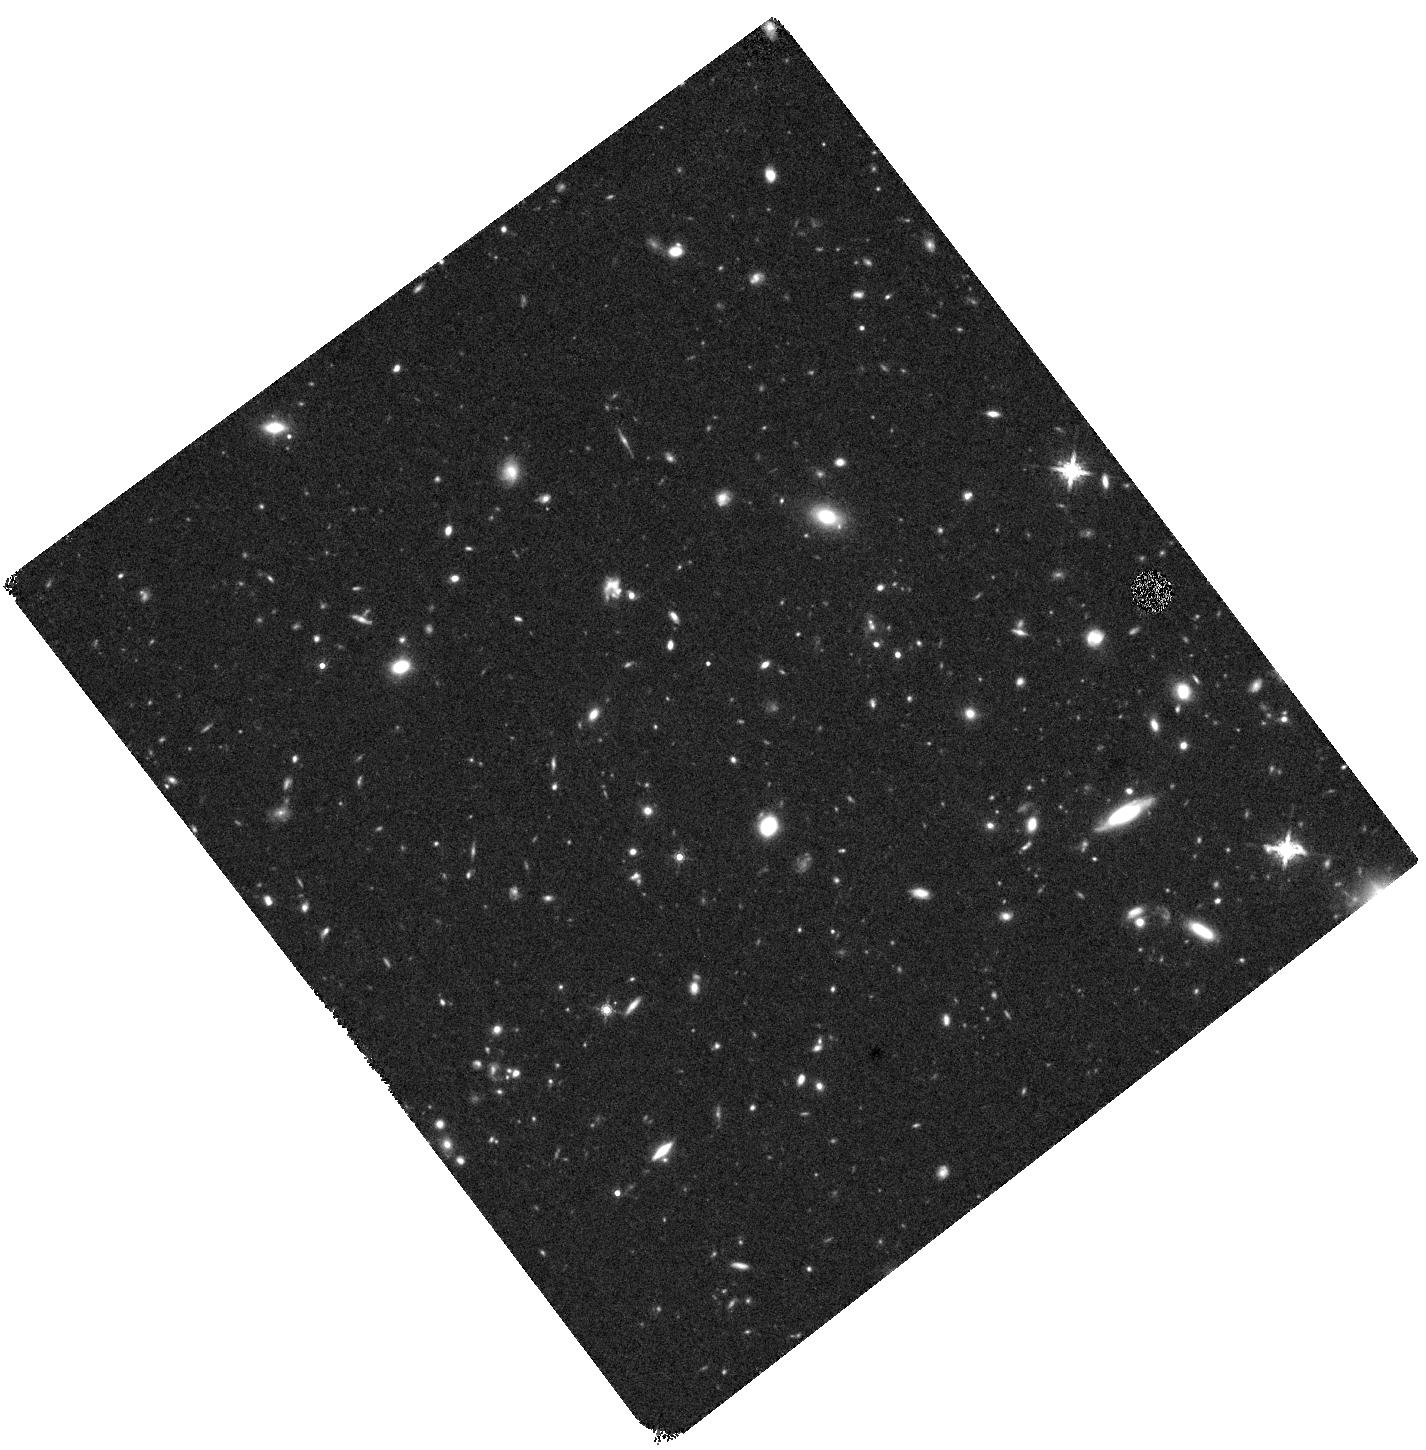
Target: 250108A
Instrument: WFC3/IR
Filter: F160W
Exposure: 37 min
Observation ID: hst_17847_02_wfc3_ir_f160w_ifkf02

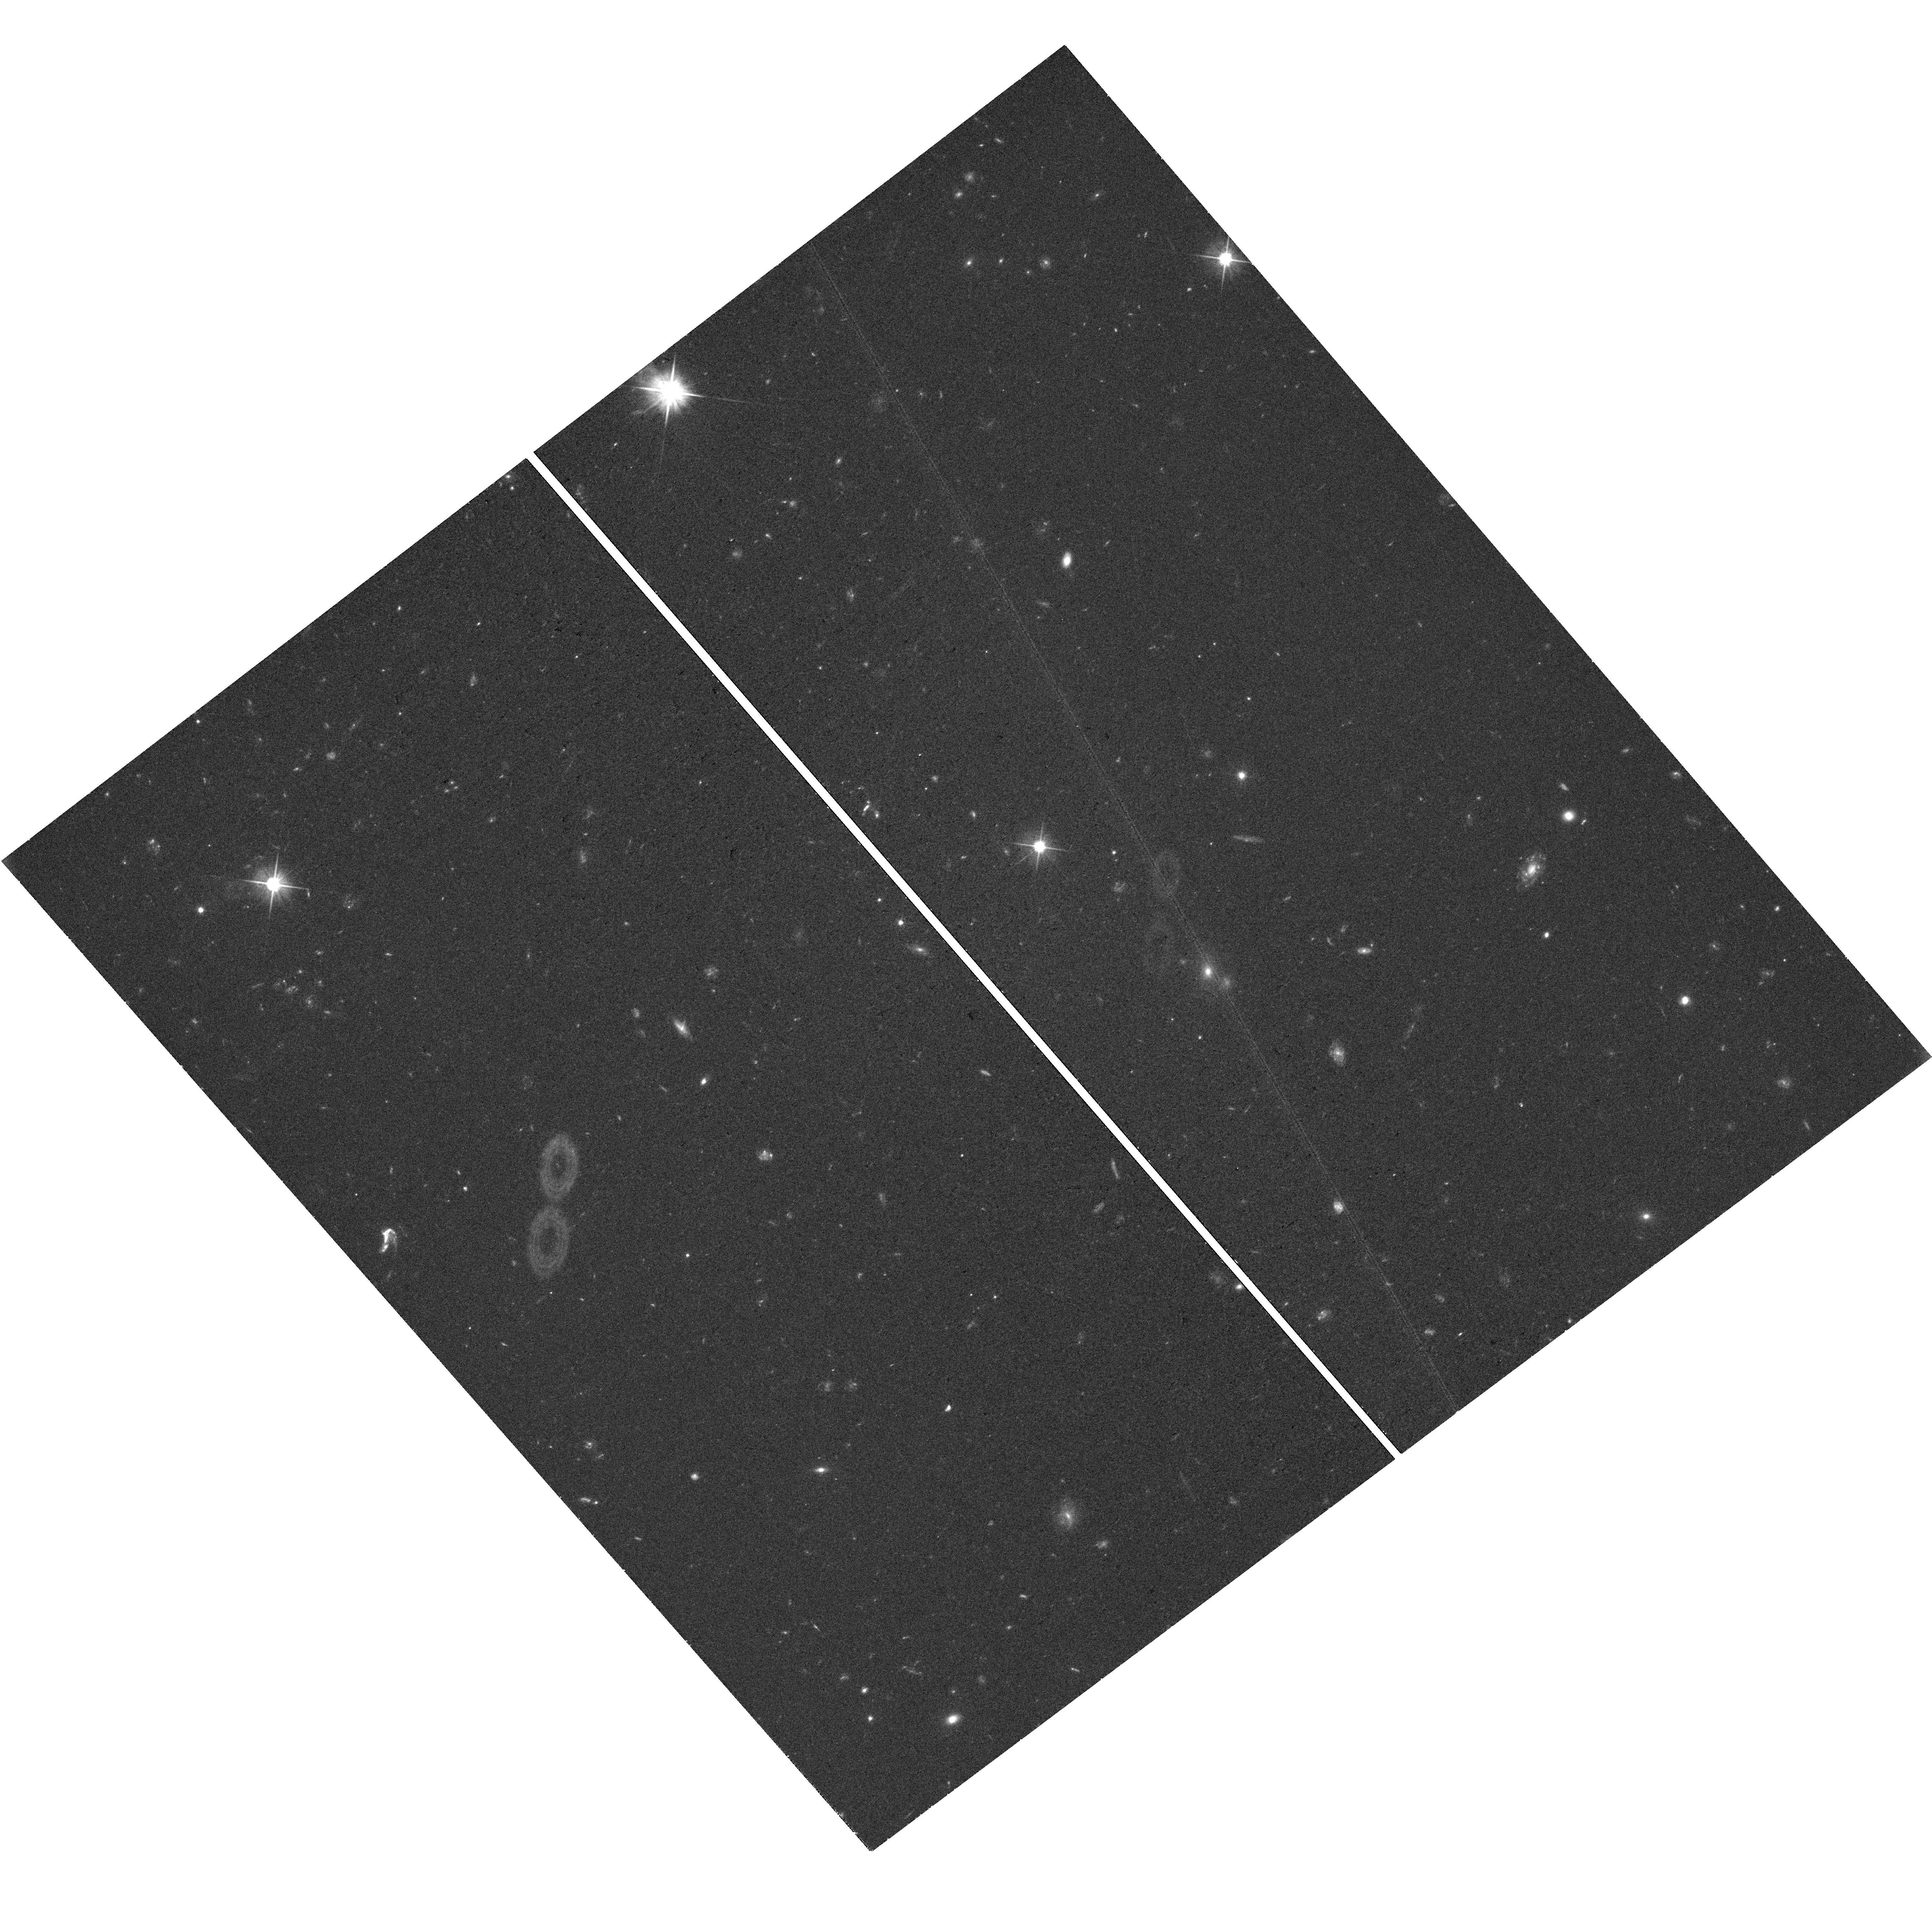
Target: 250108A
Instrument: WFC3/UVIS
Filter: F606W
Exposure: 36 min
Observation ID: hst_17847_01_wfc3_uvis_f606w_ifkf01

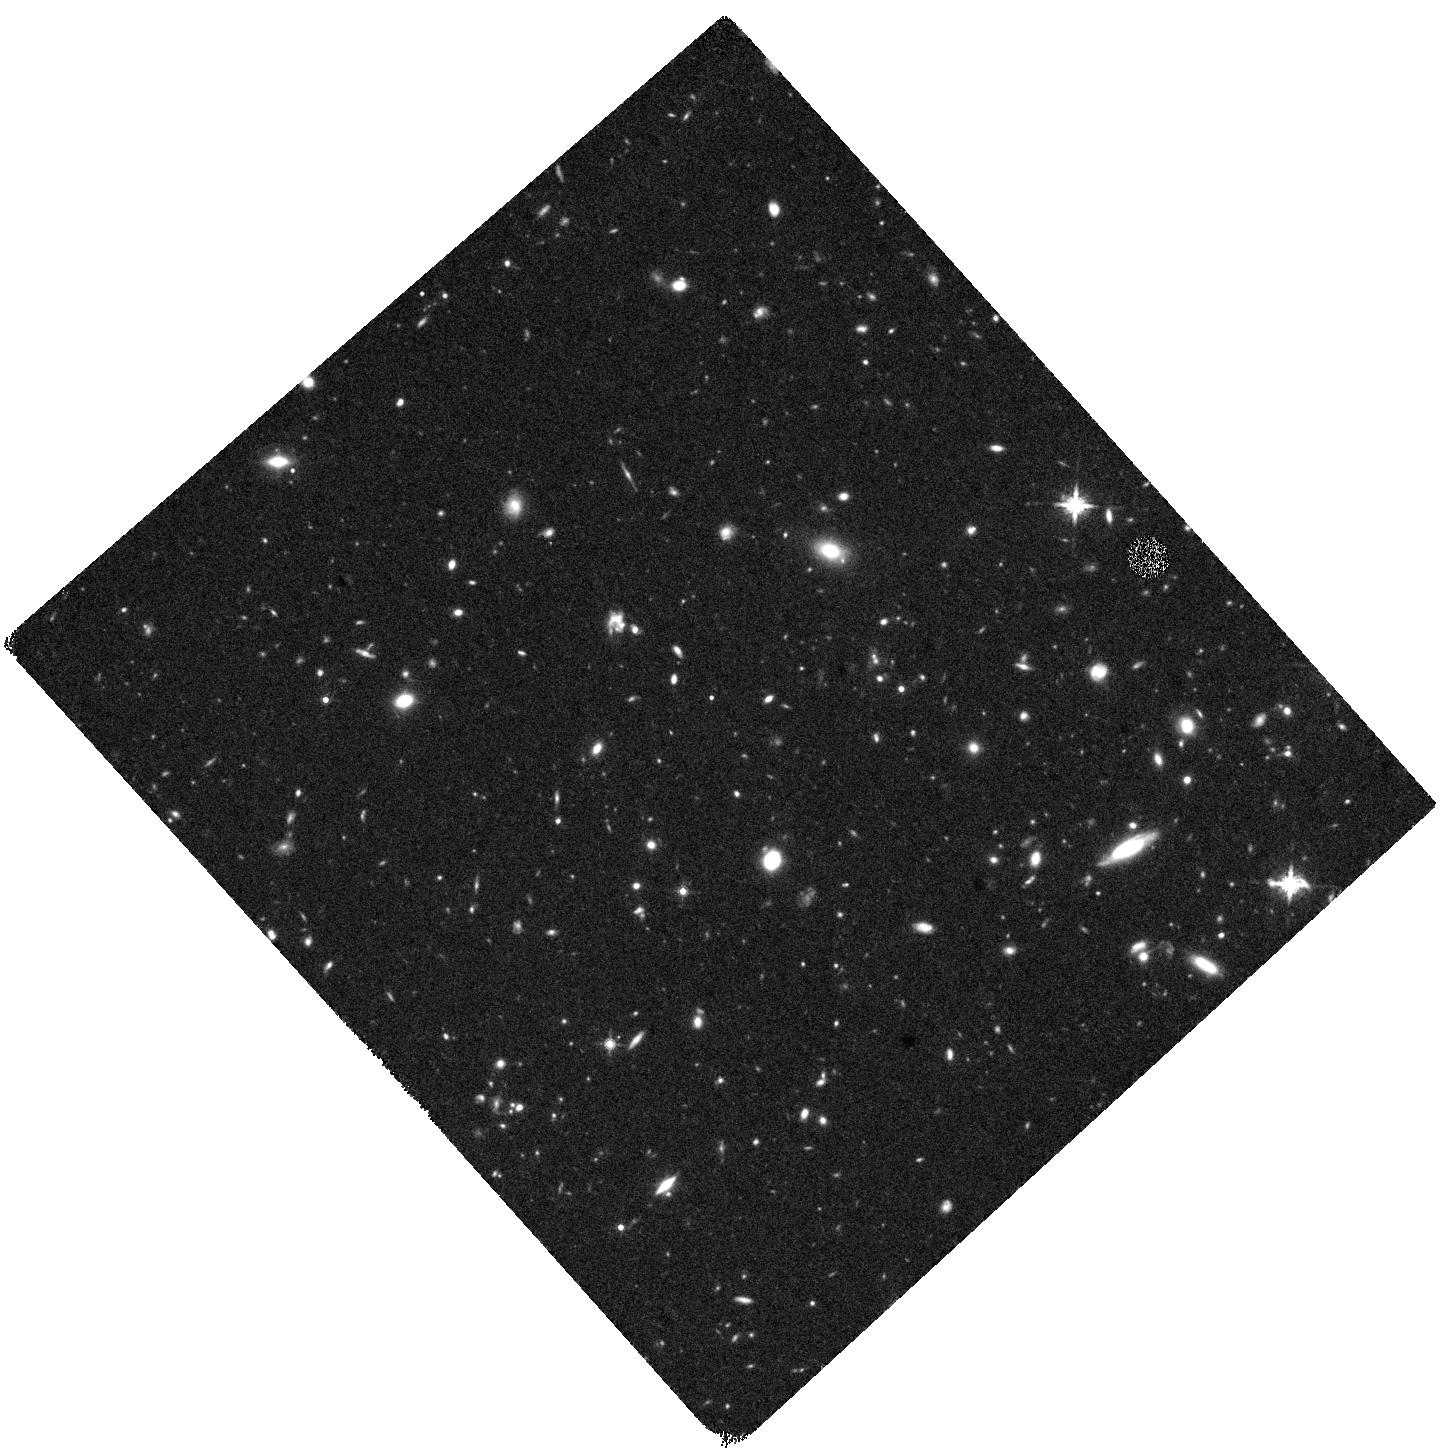
Target: 250108A
Instrument: WFC3/IR
Filter: F160W
Exposure: 37 min
Observation ID: hst_17847_04_wfc3_ir_f160w_ifkf04

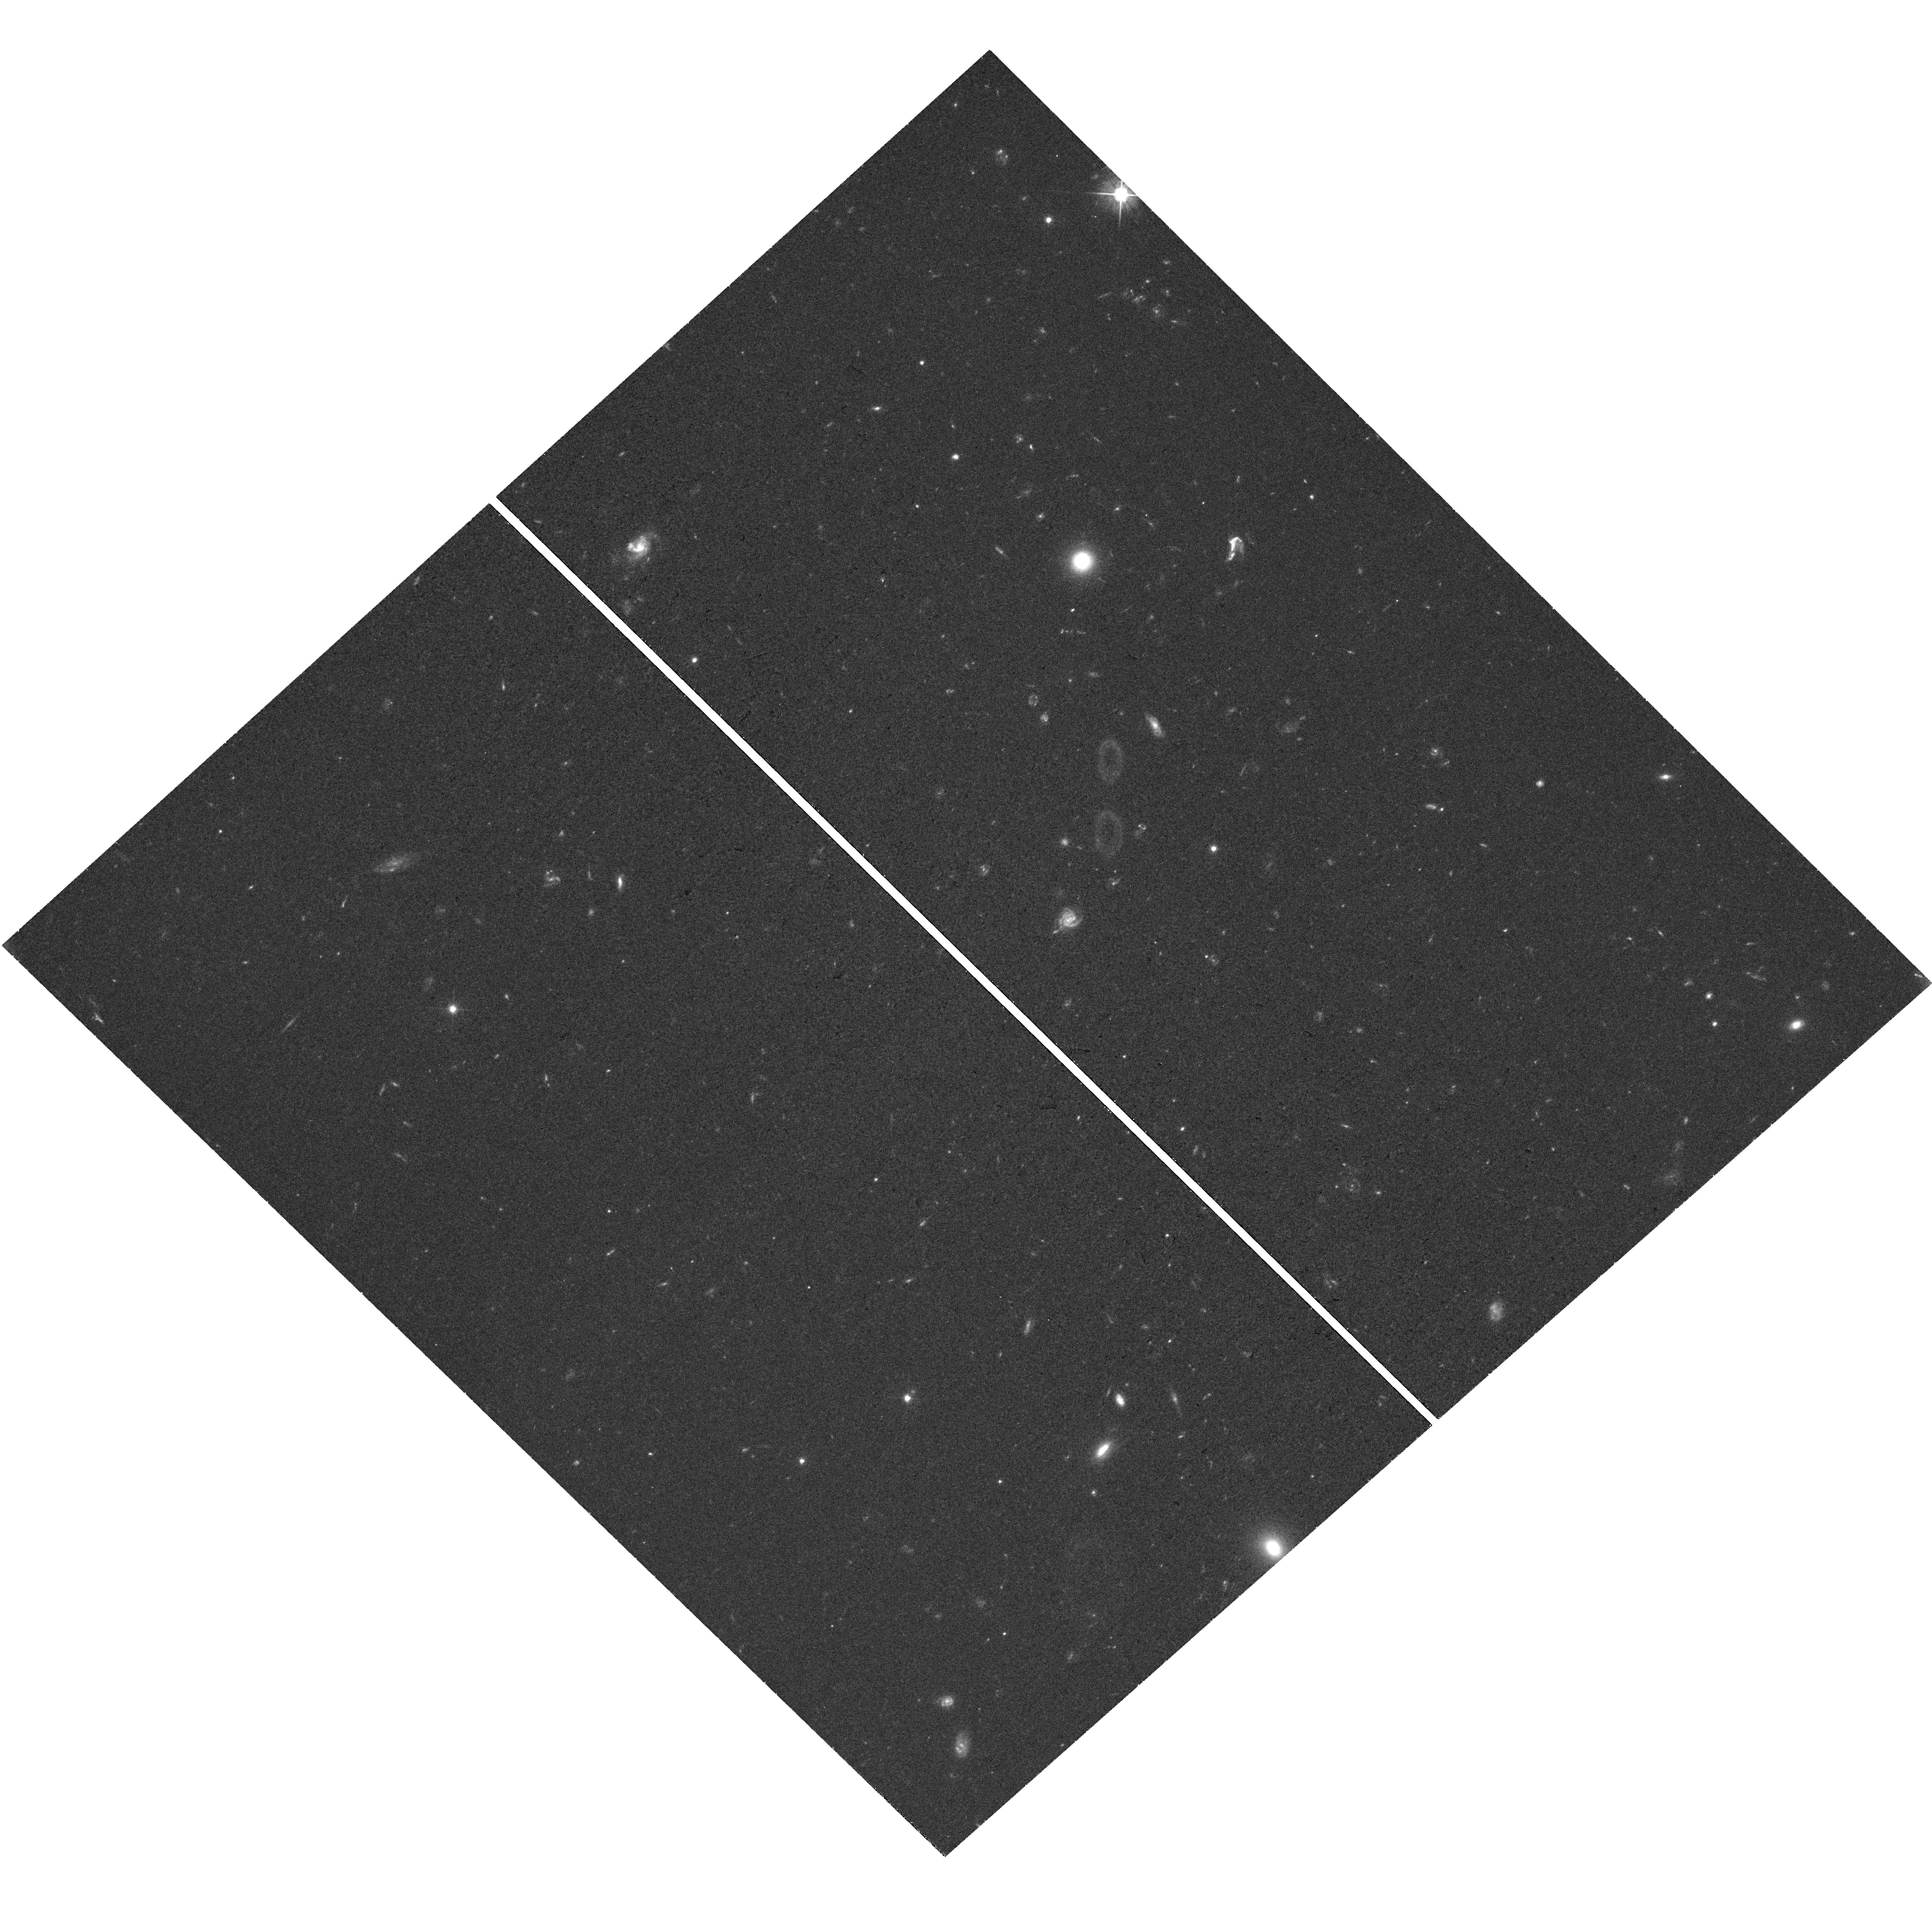
Target: 250108A
Instrument: WFC3/UVIS
Filter: F606W
Exposure: 36 min
Observation ID: hst_17847_03_wfc3_uvis_f606w_ifkf03

Identifying a New Source of r-Process Nucleosynthesis with HST (PI: Rastinejad, Jillian)

The origin of the Universe's heavy r-process elements is a fundamental issue which affects chemical enrichment across cosmic time and the development of complex life. It is now confirmed that neutron star mergers are responsible for at least some of the r-process budget, but there is gaining observational and theoretical support for an additional and faster production channel: the core-collapse of rapidly-rotating, massive stars. In particular, energetic supernovae with associated long-duration gamma-ray bursts (GRB-SNe) are the strongest candidates for a fast channel. Here, their massive neutronized accretion disks mix with the outer, Ni-dominated ejecta producing dramatic reddening at late times (~50-200 days). Even for the most nearby events, HST is necessary to detect the SN at these epochs when the color of an r-process enriched SN will be distinguishable from an event with no r-process, especially against the background light of a star-forming host galaxy. Yet, as these GRB-SNe r-process models gain traction, no tailored observations with the relevant sensitivity or wavelength coverage exist. We propose a first-of-its-kind study to monitor the late-time evolution of one nearby (z<0.3) GRB-SN as a crucial test of current models. We will obtain 12 HST orbits over 5 epochs in F606W and F160W. The detection of r-process nucleosynthesis in a GRB-SN would be transformative for our understanding of when and where heavy elements enter galaxies like our Milky Way. Given both the long time baseline and rarity of neary LGRBs, we request long-term and carry-over status.